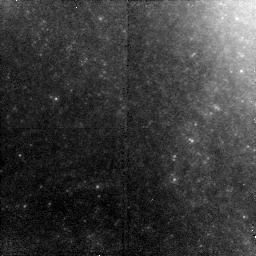
Target: NGC-1309
Instrument: NICMOS/NIC2
Filter: F160W
Exposure: 43 min
Observation ID: na4m01010

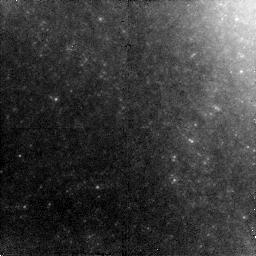
Target: NGC-1309
Instrument: NICMOS/NIC2
Filter: F160W
Exposure: 43 min
Observation ID: na4m03010

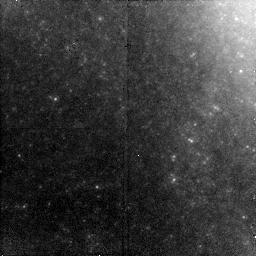
Target: NGC-1309
Instrument: NICMOS/NIC2
Filter: F160W
Exposure: 43 min
Observation ID: na4m02010

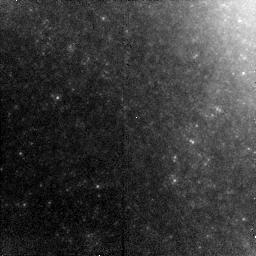
Target: NGC-1309
Instrument: NICMOS/NIC2
Filter: F160W
Exposure: 43 min
Observation ID: na4m04010

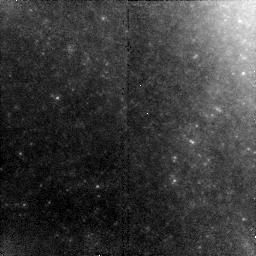
Target: NGC-1309
Instrument: NICMOS/NIC2
Filter: F160W
Exposure: 43 min
Observation ID: na4m05010

The Final SHOE; Completing a Rich Cepheid Field in NGC 1309 (PI: Riess, Adam)

The Cycle 15 SHOES program (GO 10802) is a large HST program allocated 186 orbits to rebuild the distance ladder using NGC 4258 as a new anchor, a set of 6 recent, ideal type Ia supernovae and Cepheids in their hosts, and NICMOS as a single, homogeneous photometer of long period Cepheids. These tools provide the means to achieve a 4% measurement of the Hubble constant, an invaluable constraint for cosmic concordance fits to dark energy models. Unfortunately, the SHOES NICMOS integrations of long period Cepheids in the last and most recent nearby type Ia supernova host, NGC 1309, are too short because the preliminary estimate of its distance, 30 Mpc, was too low. Our refined estimate now based on the full reduction of both our Cycle 14 and 15 ACS data is 36 Mpc, or 0.4 mag farther. Fortunately, Nature was extremely kind providing a single rich NIC2 field in which we can fully make up for the shortfall due to its abundance of Cepheids. We are expensing our final 4 orbits on this field of a dozen P>30 day Cepheids and seek an additional 5 orbits to reach the depth for measuring the mean F160W magnitudes of the long-period Cepheids with the necessary signal-to-noise ratios of better than 10.